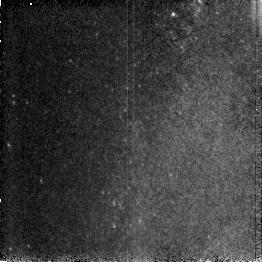
Target: NGC253-M1. Instrument: NICMOS/NIC3. Filter: F190N. Exposure: 3 min. Observation ID: n4bv320g0

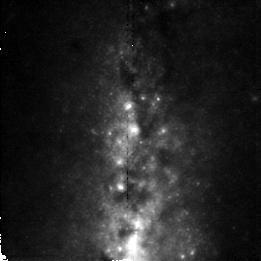
Target: M82-POSC2-3. Instrument: NICMOS/NIC2. Filter: F190N. Exposure: 6 min. Observation ID: n4bv211j0

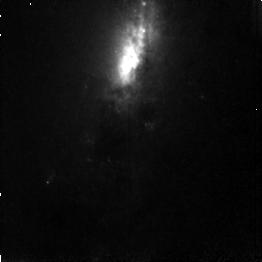
Target: NGC253-M3. Instrument: NICMOS/NIC3. Filter: F187N. Exposure: 3 min. Observation ID: n4bv330g0

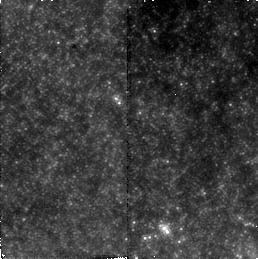
Target: NGC253-C1-1. Instrument: NICMOS/NIC2. Filter: F160W. Exposure: 6 min. Observation ID: n4bv31020

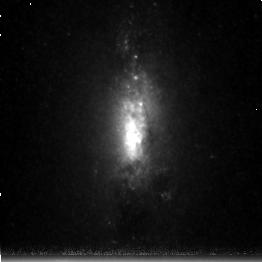
Target: NGC253-C3. Instrument: NICMOS/NIC3. Filter: F215N. Exposure: 38 min. Observation ID: n4bv320v0

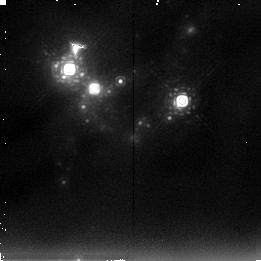
Target: NGC3690-N2. Instrument: NICMOS/NIC2. Filter: F237M. Exposure: 14 min. Observation ID: n4bv010g0

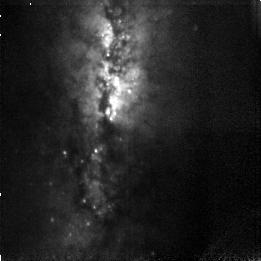
Target: M82-POSC3-2. Instrument: NICMOS/NIC3. Filter: F108N. Exposure: 13 min. Observation ID: n4bv250d0

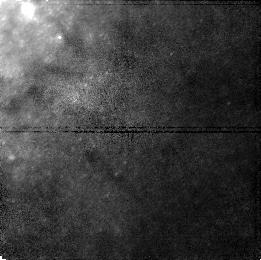
Target: M82-POSC1-5. Instrument: NICMOS/NIC1. Filter: F110M. Exposure: 6 min. Observation ID: n4bv210d0

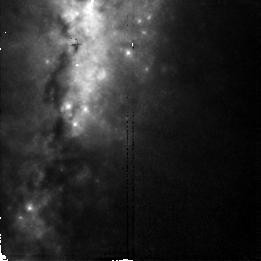
Target: M82-POSC2-2. Instrument: NICMOS/NIC2. Filter: F187N. Exposure: 6 min. Observation ID: n4bv21170

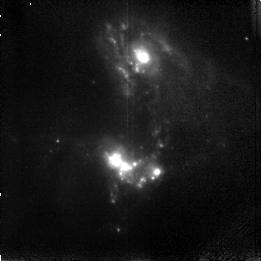
Target: NGC3690. Instrument: NICMOS/NIC3. Filter: F166N. Exposure: 17 min. Observation ID: n4bv01020

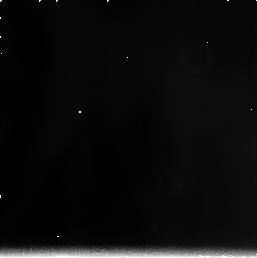
Target: NGC5236. Instrument: NICMOS/NIC3. Filter: F240M. Exposure: 21 min. Observation ID: n4bv100s0

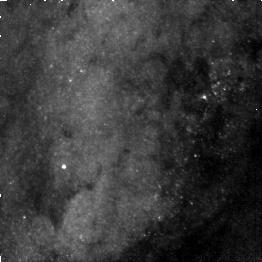
Target: NGC253-M4. Instrument: NICMOS/NIC3. Filter: F110W. Exposure: 2 min. Observation ID: n4bv33010

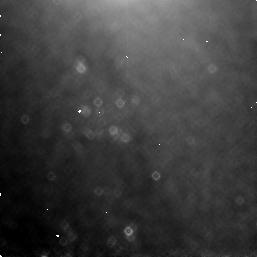
Target: NGC5236-C1-1. Instrument: NICMOS/NIC3. Filter: F160W. Exposure: 6 min. Observation ID: n4bv10060

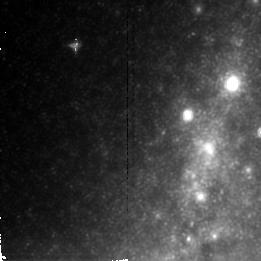
Target: M82-POSC2-4. Instrument: NICMOS/NIC2. Filter: F222M. Exposure: 10 min. Observation ID: n4bv212d0

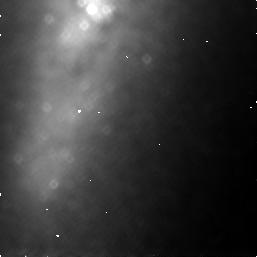
Target: M82-POSC1-1. Instrument: NICMOS/NIC3. Filter: F160W. Exposure: 6 min. Observation ID: n4bv21030

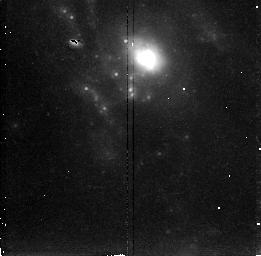
Target: NGC3690-N1. Instrument: NICMOS/NIC2. Filter: F215N. Exposure: 47 min. Observation ID: n4bv010r0

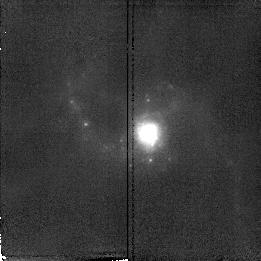
Target: NGC1614. Instrument: NICMOS/NIC2. Filter: F187N. Exposure: 11 min. Observation ID: n4bv410a0

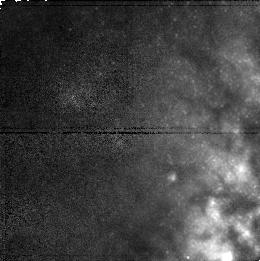
Target: NGC253-C1-2. Instrument: NICMOS/NIC1. Filter: F110M. Exposure: 6 min. Observation ID: n4bv31040

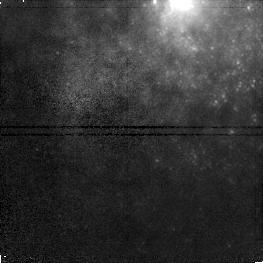
Target: NGC5236-C1-4. Instrument: NICMOS/NIC1. Filter: F110M. Exposure: 6 min. Observation ID: n4bv100a0

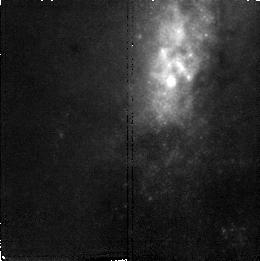
Target: NGC253-C2-2. Instrument: NICMOS/NIC2. Filter: F190N. Exposure: 6 min. Observation ID: n4bv311a0

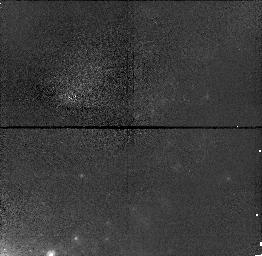
Target: NGC3690-C3. Instrument: NICMOS/NIC1. Filter: F110M. Exposure: 4 min. Observation ID: n4bv01050

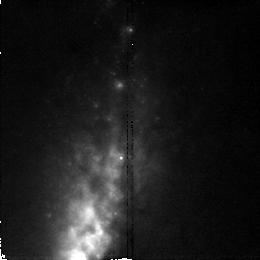
Target: NGC253-C2-1. Instrument: NICMOS/NIC2. Filter: F187N. Exposure: 6 min. Observation ID: n4bv310p0

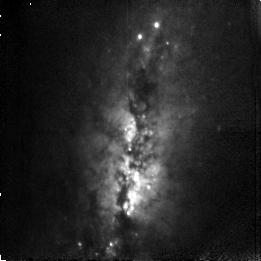
Target: M82-POSC3-1. Instrument: NICMOS/NIC3. Filter: F108N. Exposure: 13 min. Observation ID: n4bv24010

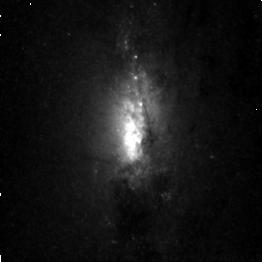
Target: NGC253-C3. Instrument: NICMOS/NIC3. Filter: F164N. Exposure: 43 min. Observation ID: n4bv320j0

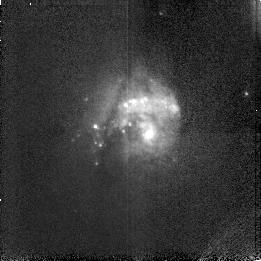
Target: NGC5236. Instrument: NICMOS/NIC3. Filter: F113N. Exposure: 5 min. Observation ID: n4bv10190

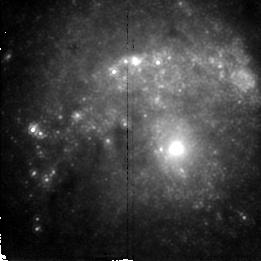
Target: NGC5236. Instrument: NICMOS/NIC2. Filter: F212N. Exposure: 38 min. Observation ID: n4bv100g0

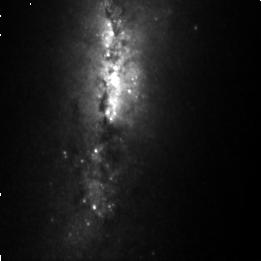
Target: M82-POSC3-2. Instrument: NICMOS/NIC3. Filter: F164N. Exposure: 1.1 h. Observation ID: n4bv25010

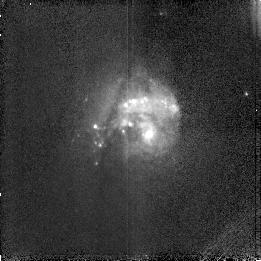
Target: NGC5236. Instrument: NICMOS/NIC3. Filter: F108N. Exposure: 5 min. Observation ID: n4bv10130

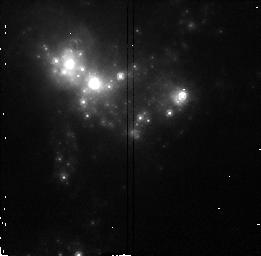
Target: NGC3690-N2. Instrument: NICMOS/NIC2. Filter: F160W. Exposure: 3 min. Observation ID: n4bv010c0

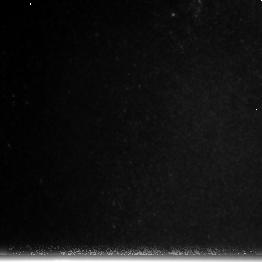
Target: NGC253-M1. Instrument: NICMOS/NIC3. Filter: F222M. Exposure: 3 min. Observation ID: n4bv320a0

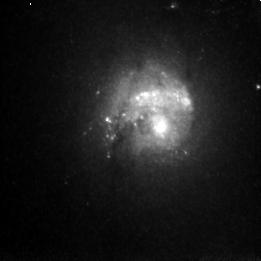
Target: NGC5236. Instrument: NICMOS/NIC3. Filter: F166N. Exposure: 30 min. Observation ID: n4bv10160

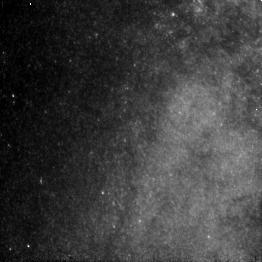
Target: NGC253-M1. Instrument: NICMOS/NIC3. Filter: F110W. Exposure: 2 min. Observation ID: n4bv32040

NEARBY STARBURST GALAXIES (PI: Rieke, Marcia J.)

A program encompassing a study of both the stars and interstellar material in starburst nuclei will test ideas about the triggering of starbursts and whether starbursts propagate outwards in a nucleus. This data set will also permit a better understanding of the age of the starburst, the excitation mechanisms for lines such as [FeII] and H2 which can result from either shocks or from UV photons, test the direct association of [FeII] with SNRs, and will permit detection of individual M supergiants in the nearest starbursts. Parallel observations will be used to search for HII regions outside the nucleus via P-alpha imaging.